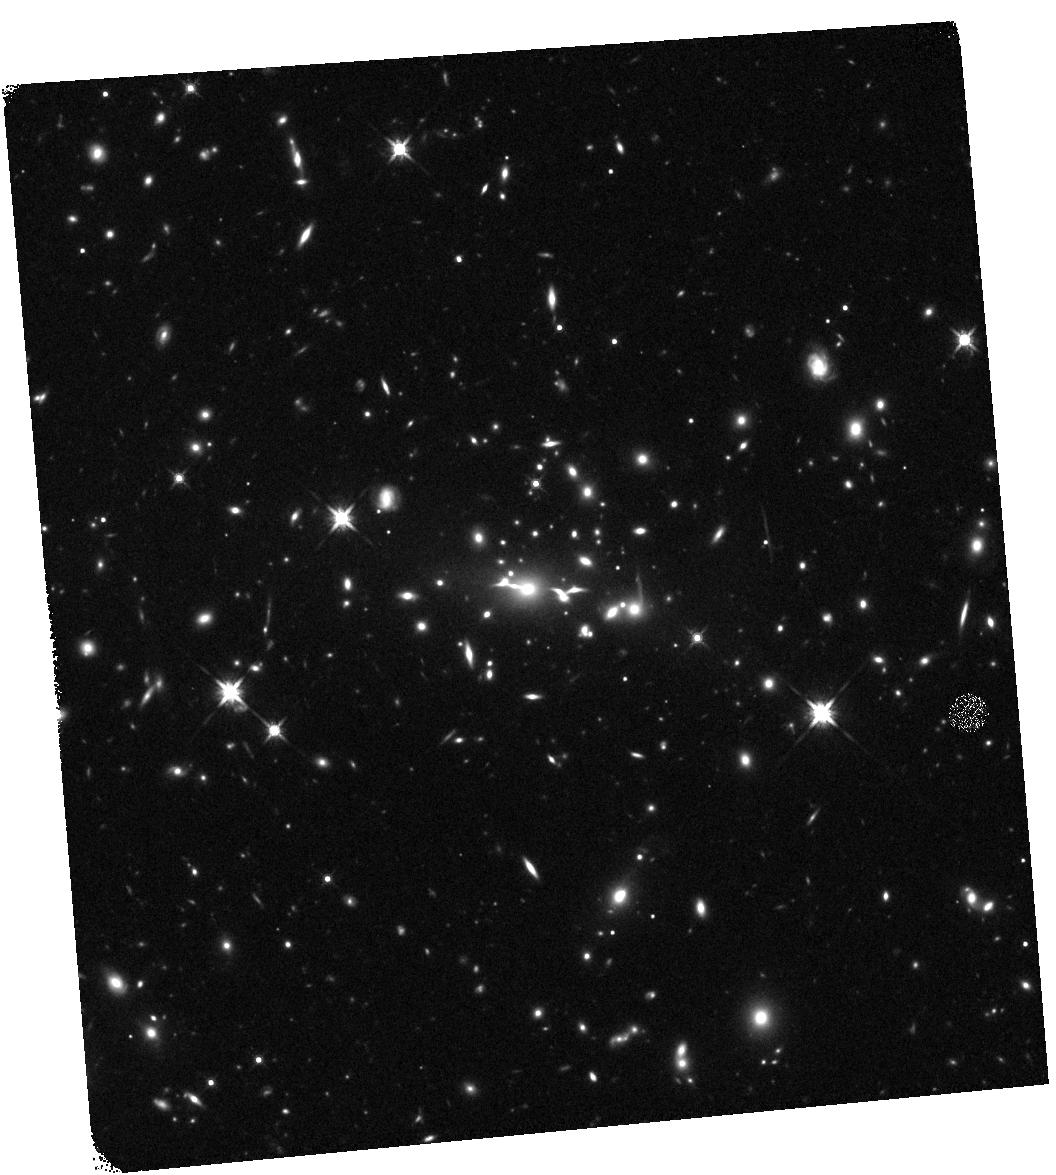
Target: MACS2129-0741
Instrument: WFC3/IR
Filter: F140W
Exposure: 17 min
Observation ID: hst_12100_a4_wfc3_ir_f140w_ibfca4

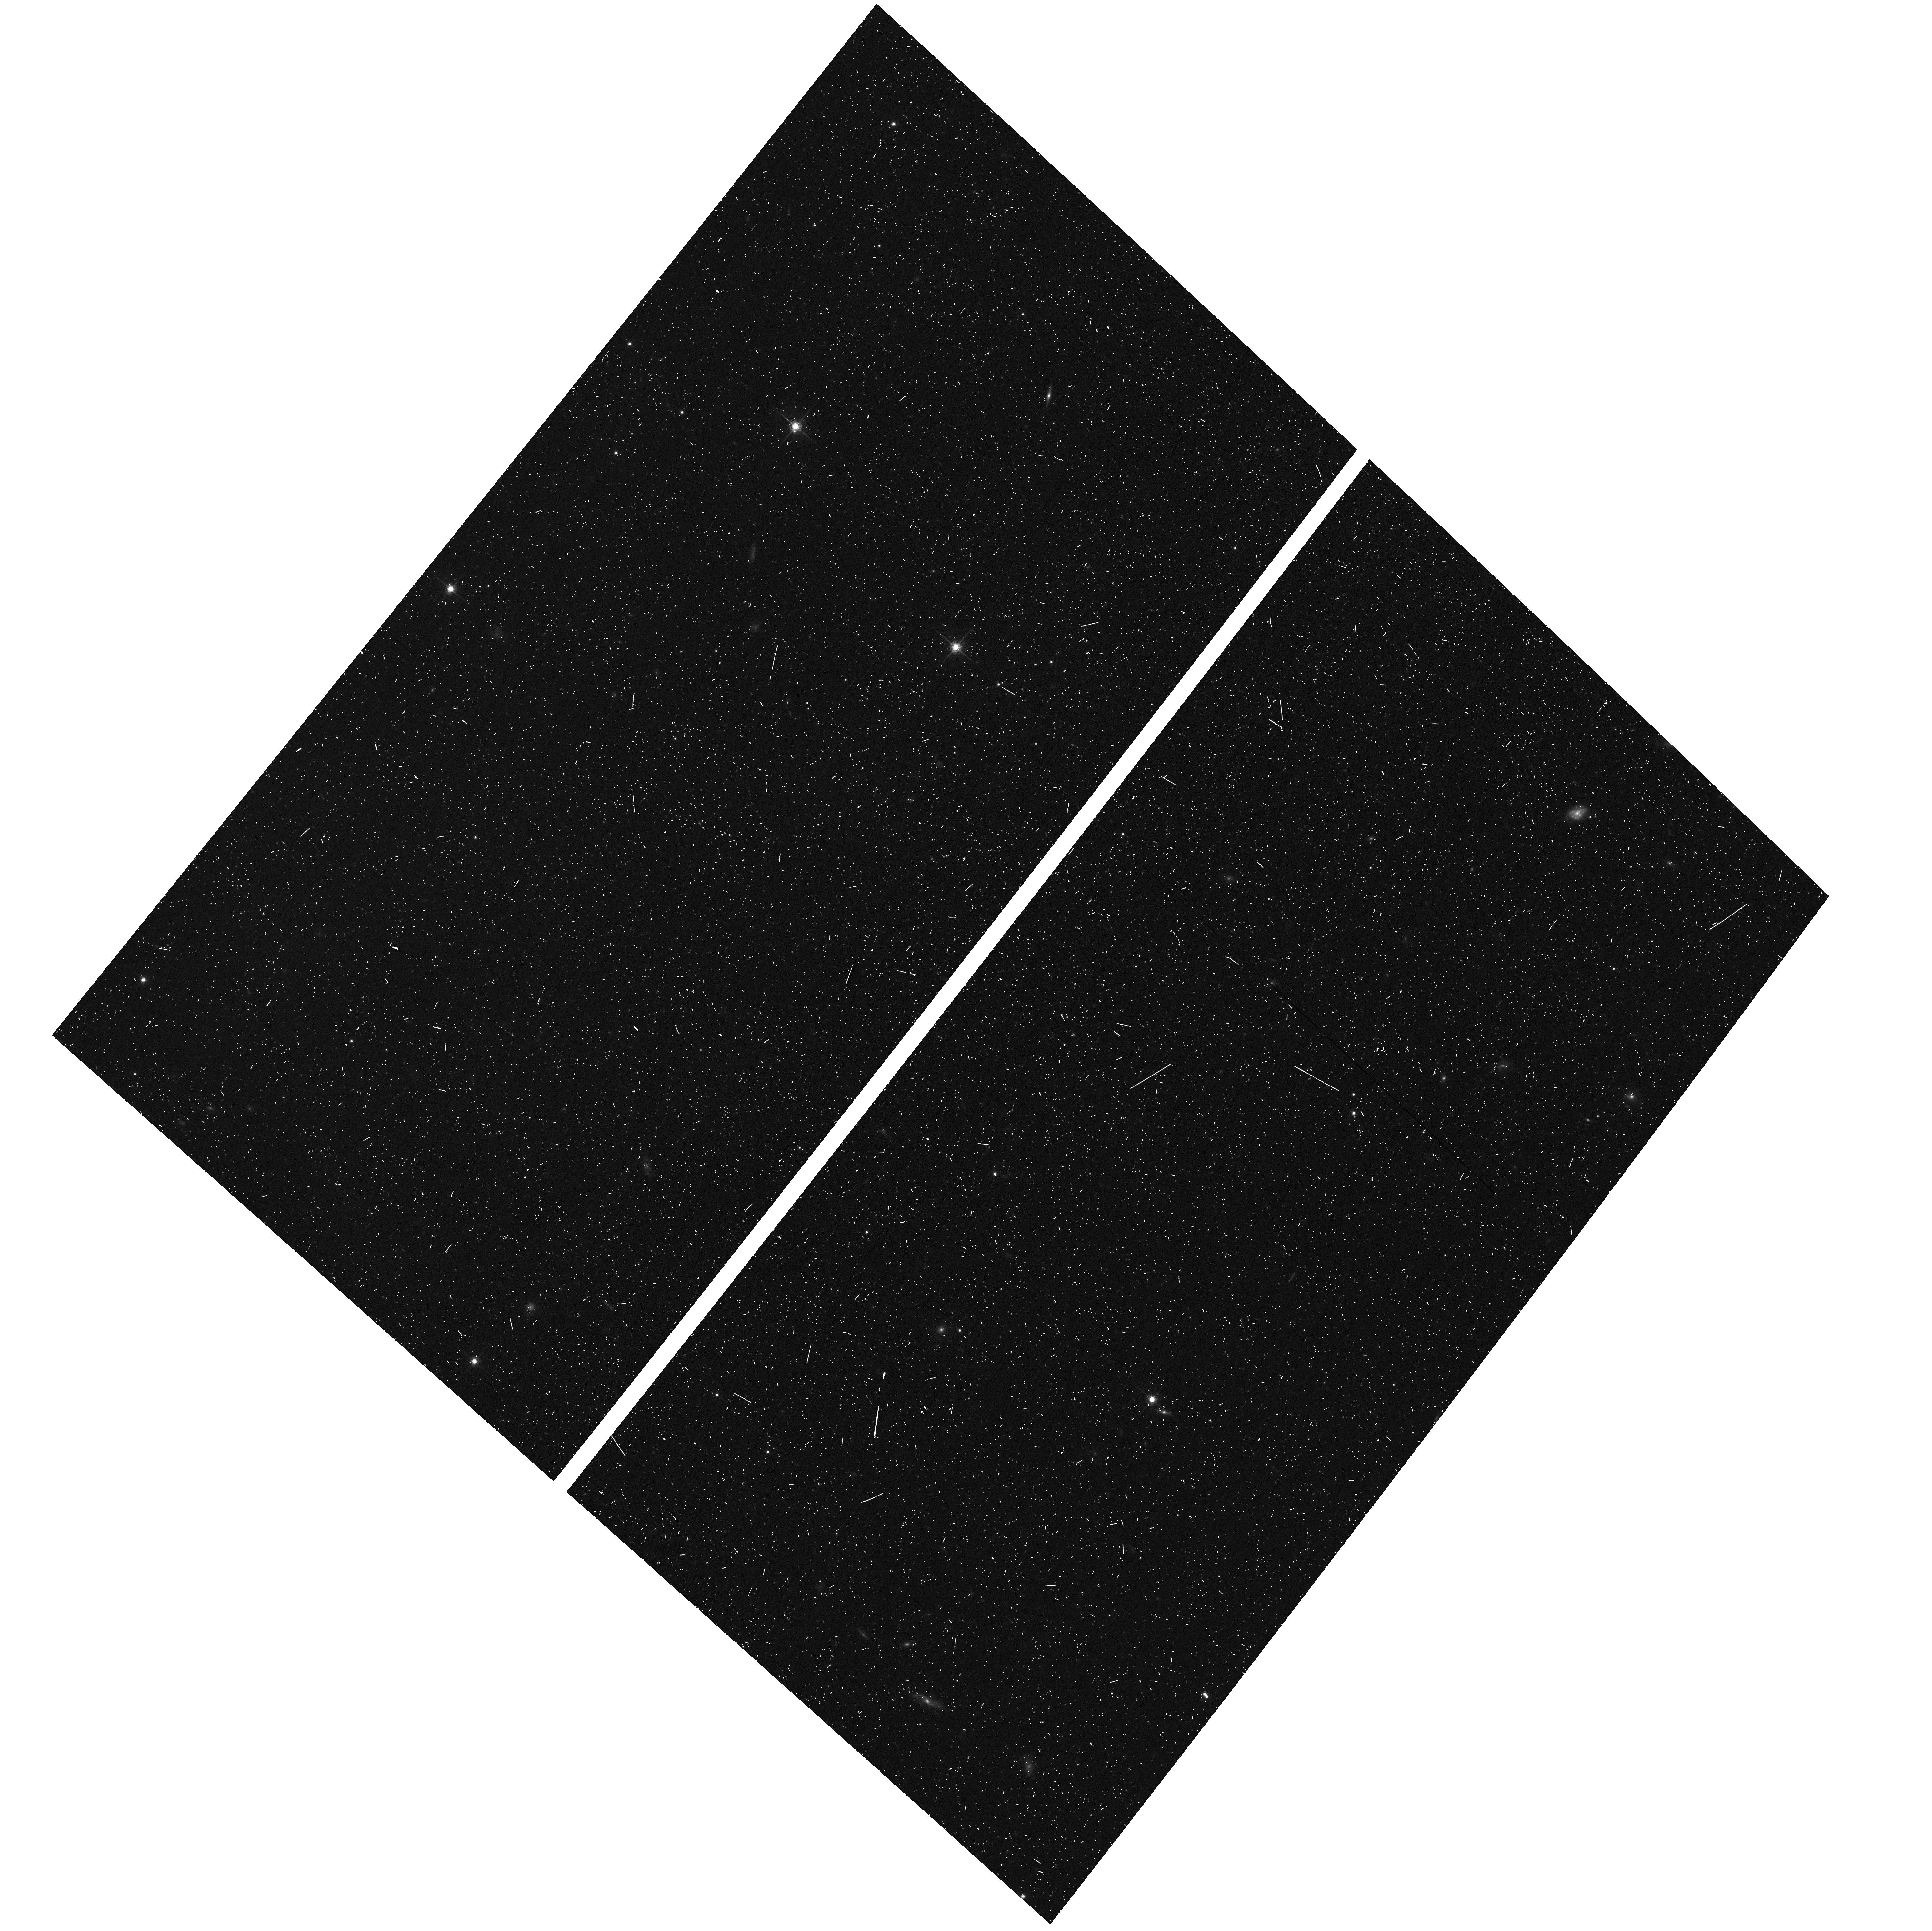
Target: MACS2129-0741-ACSPAR1
Instrument: ACS/WFC
Filter: F775W
Exposure: 7 min
Observation ID: hst_12100_a4_acs_wfc_f775w_jbfca4

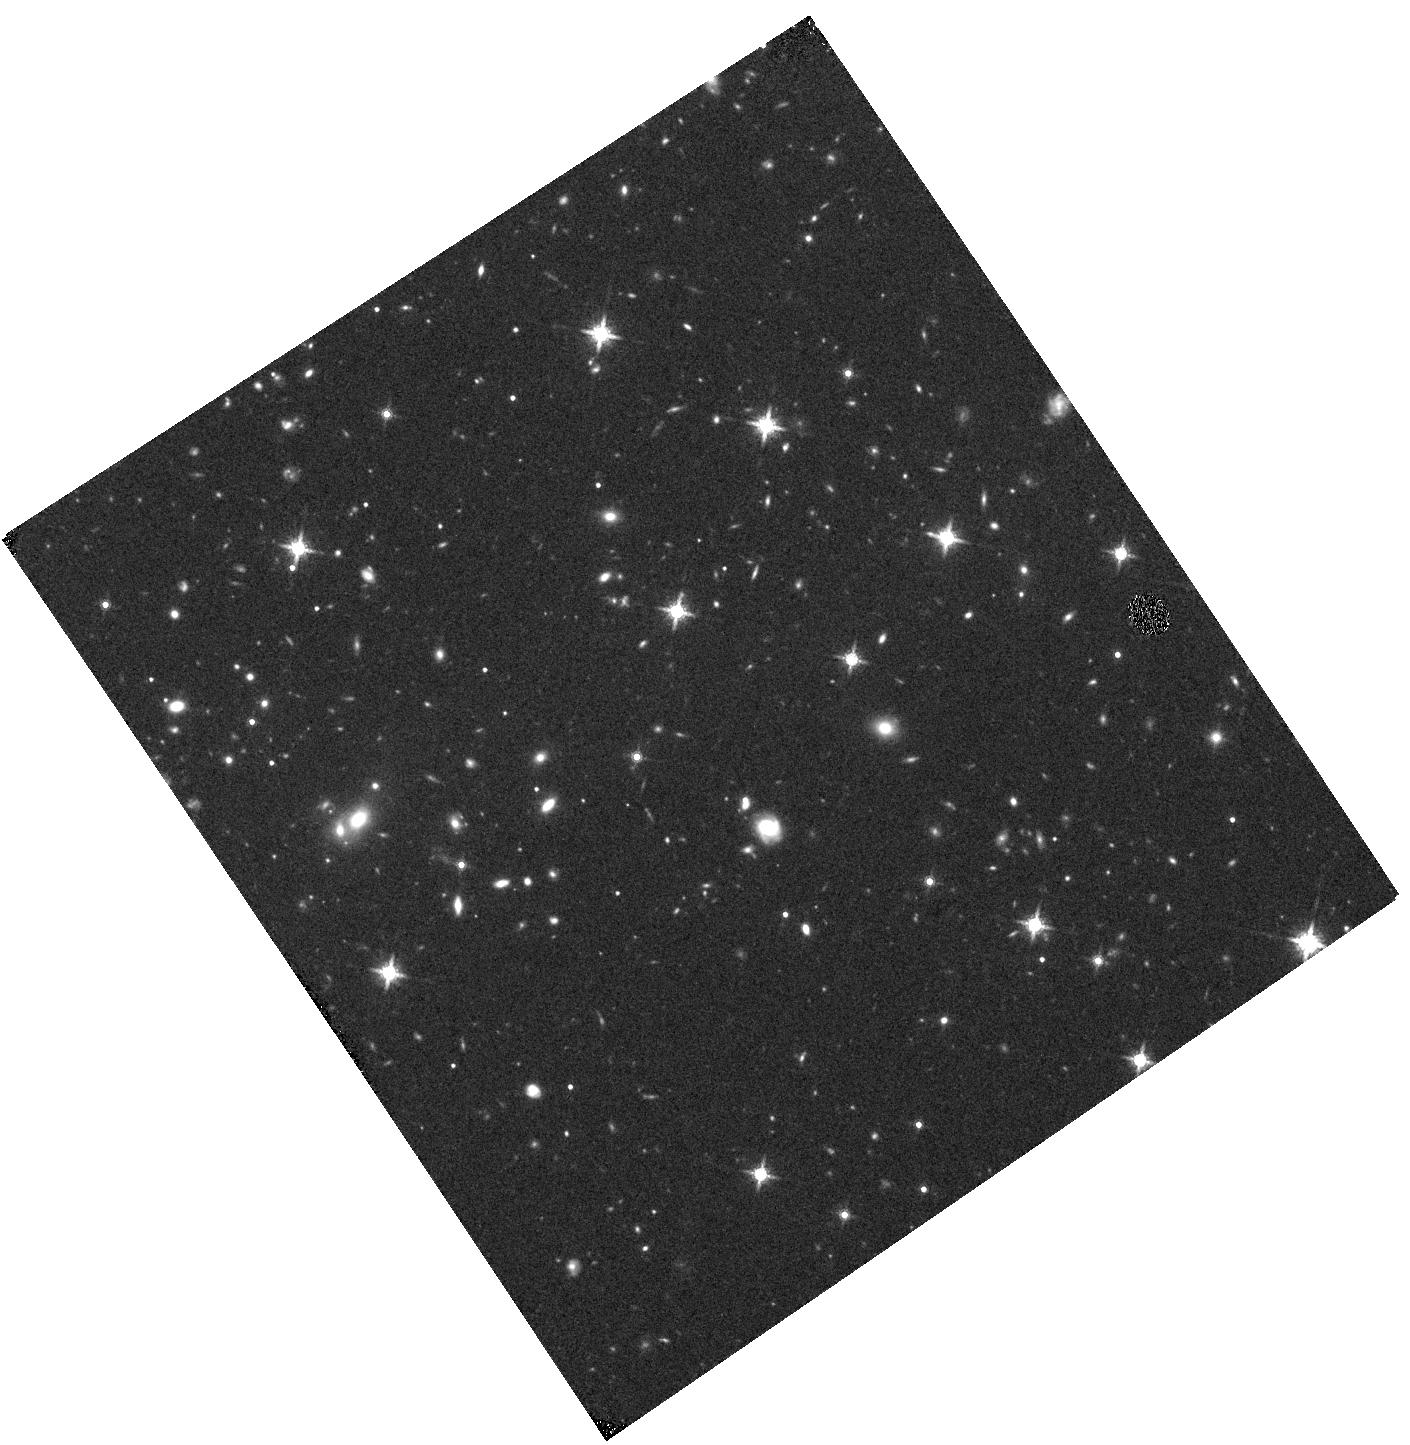
Target: MACS2129-0741-WFC3PAR2
Instrument: WFC3/IR
Filter: F160W
Exposure: 20 min
Observation ID: hst_12100_b7_wfc3_ir_f160w_ibfcb7

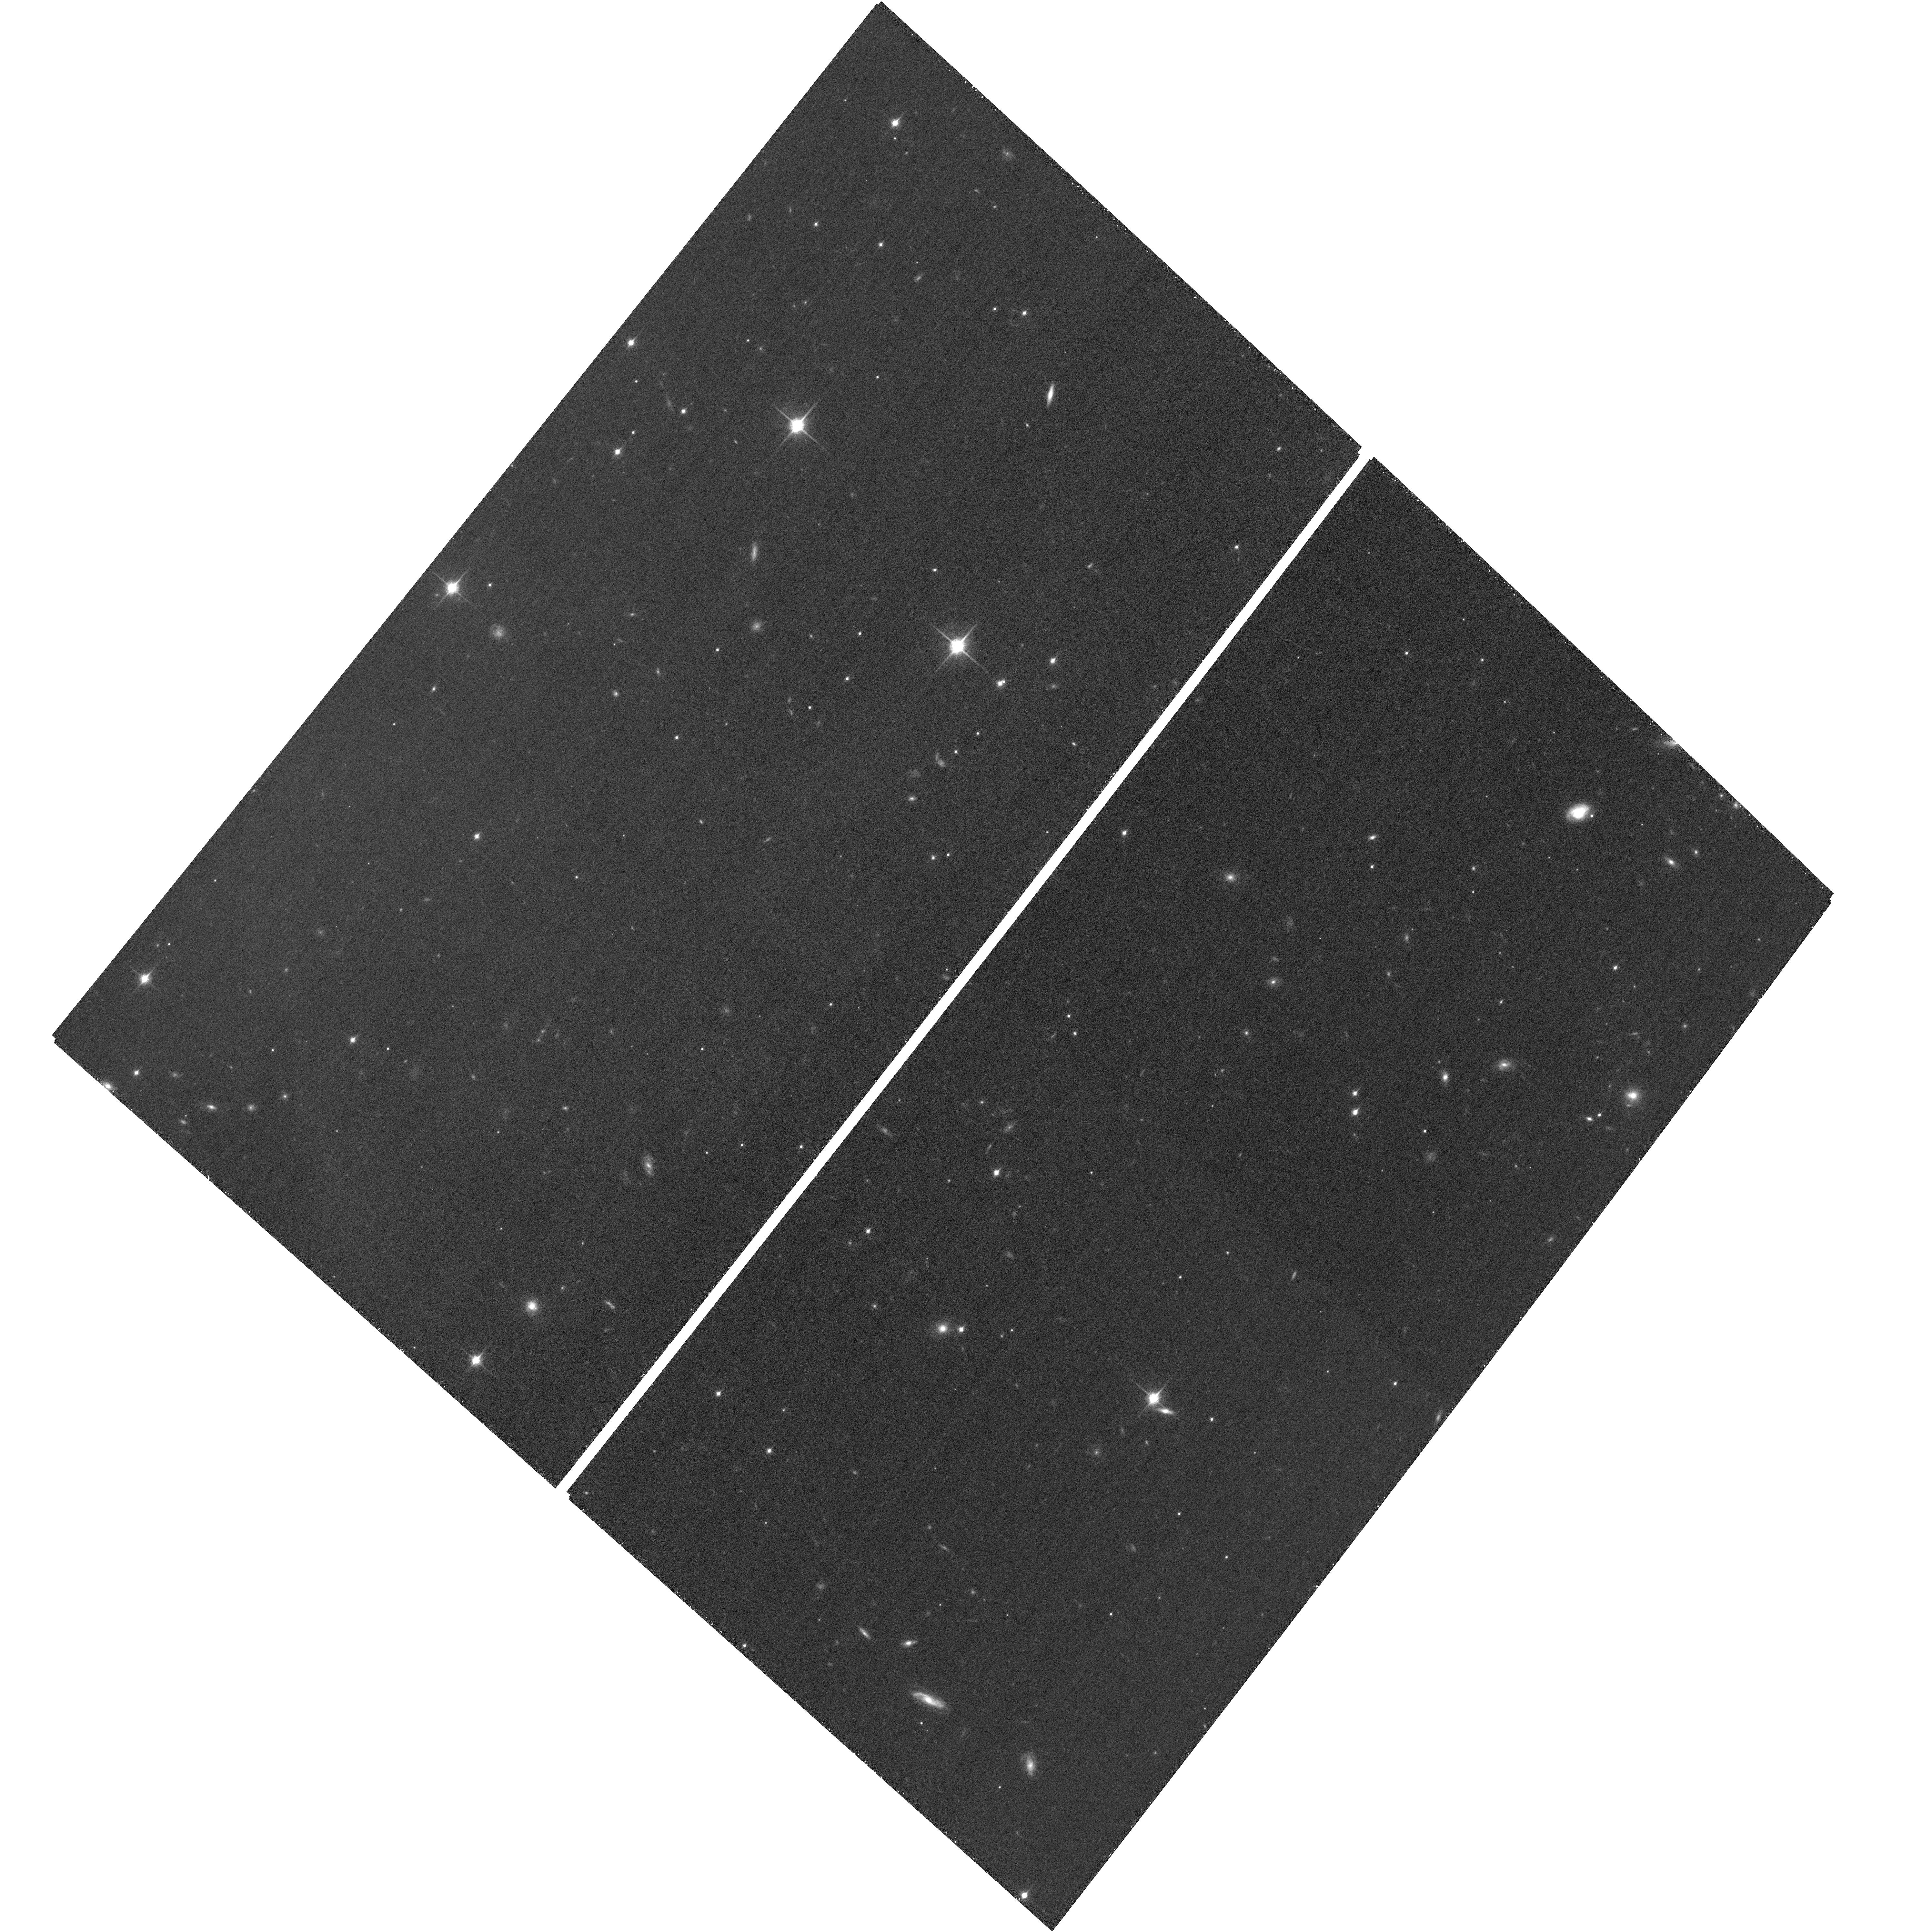
Target: MACS2129-0741-ACSPAR2
Instrument: ACS/WFC
Filter: F850LP
Exposure: 31 min
Observation ID: hst_12100_b8_acs_wfc_f850lp_jbfcb8

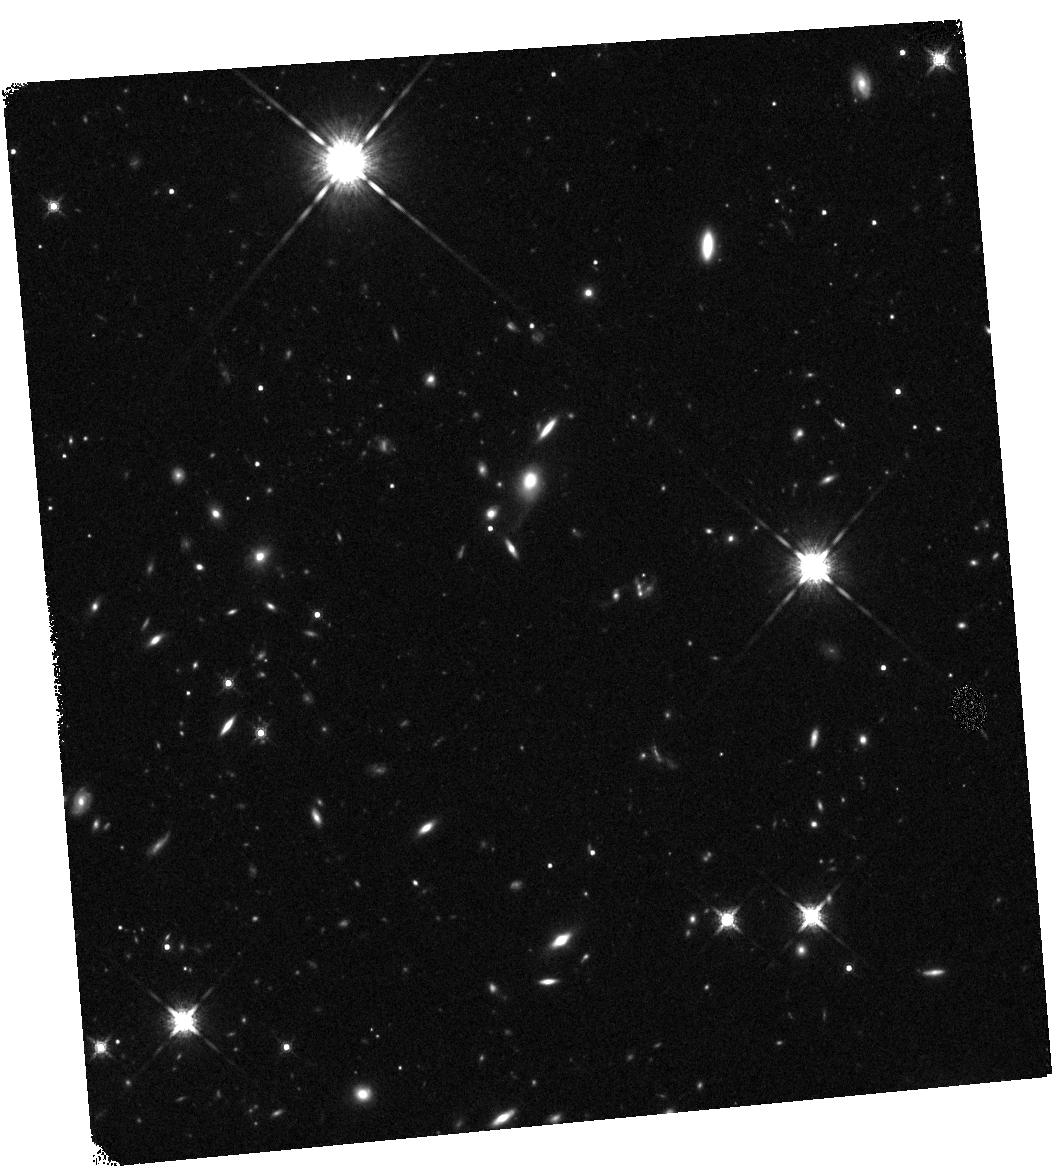
Target: MACS2129-0741-WFC3PAR1
Instrument: WFC3/IR
Filter: F160W
Exposure: 20 min
Observation ID: hst_12100_a3_wfc3_ir_f160w_ibfca3

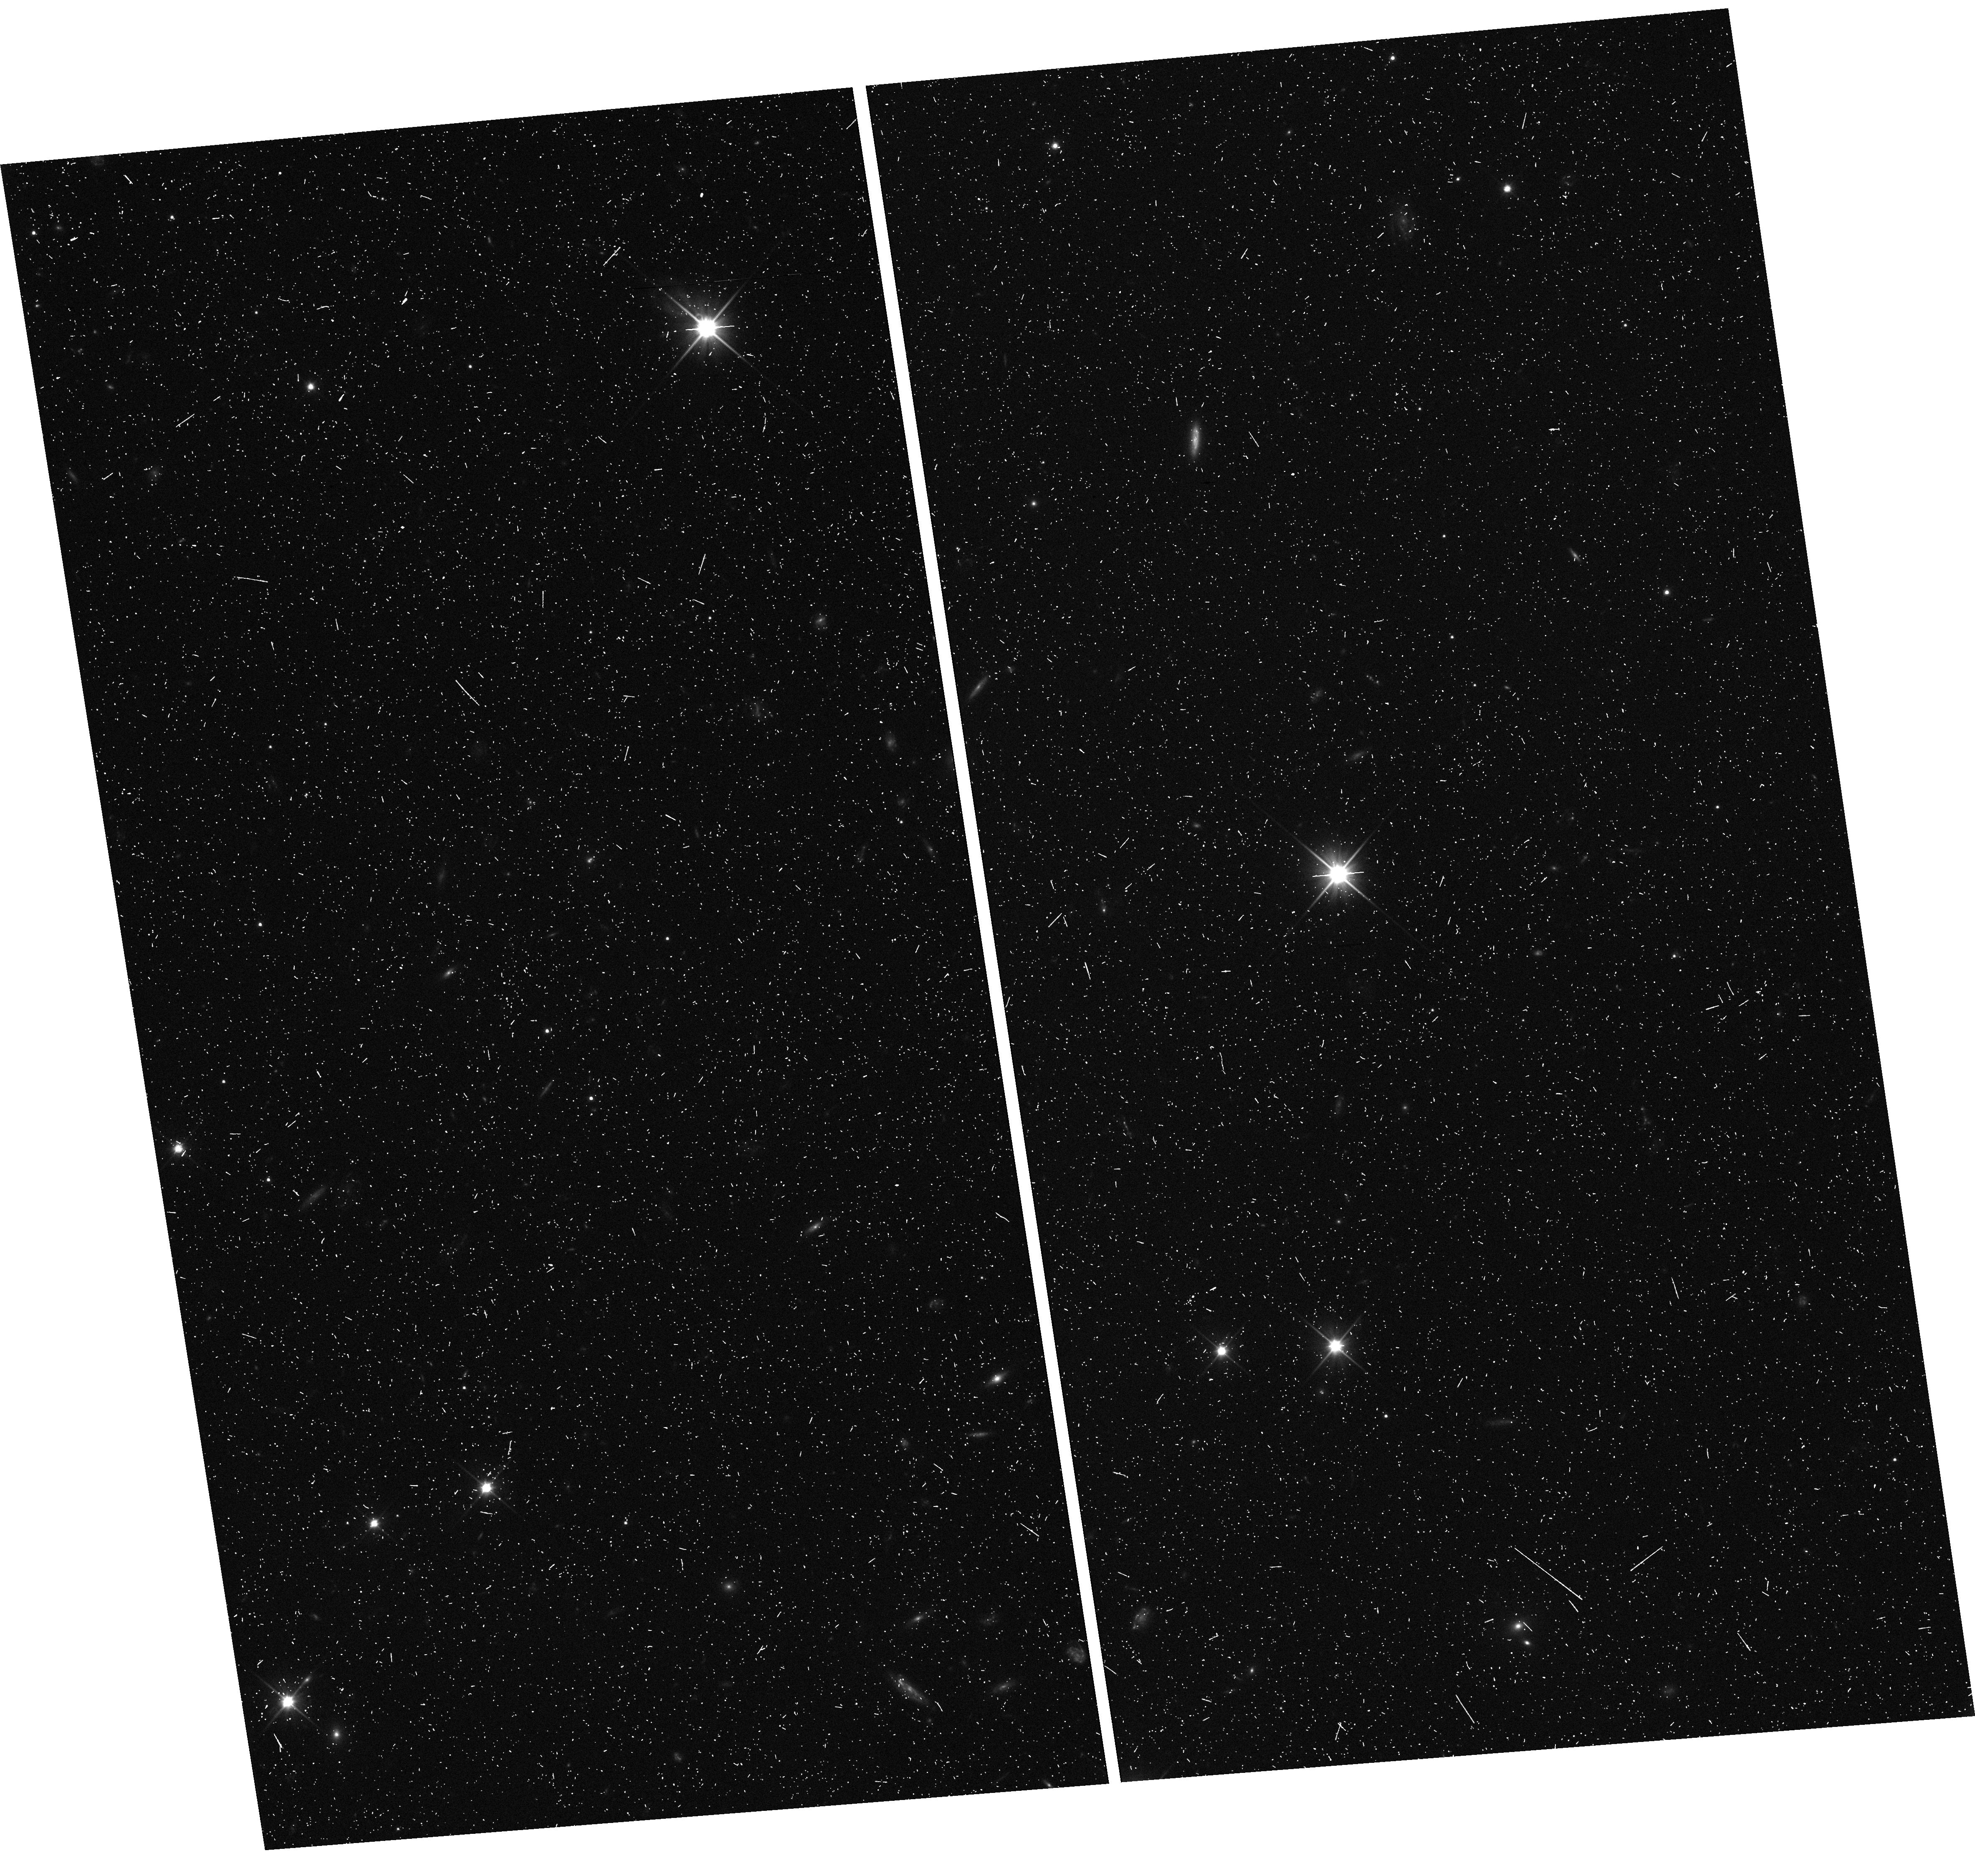
Target: MACS2129-0741-WFC3PAR1
Instrument: WFC3/UVIS
Filter: F350LP
Exposure: 11 min
Observation ID: hst_12100_a8_wfc3_uvis_f350lp_ibfca8

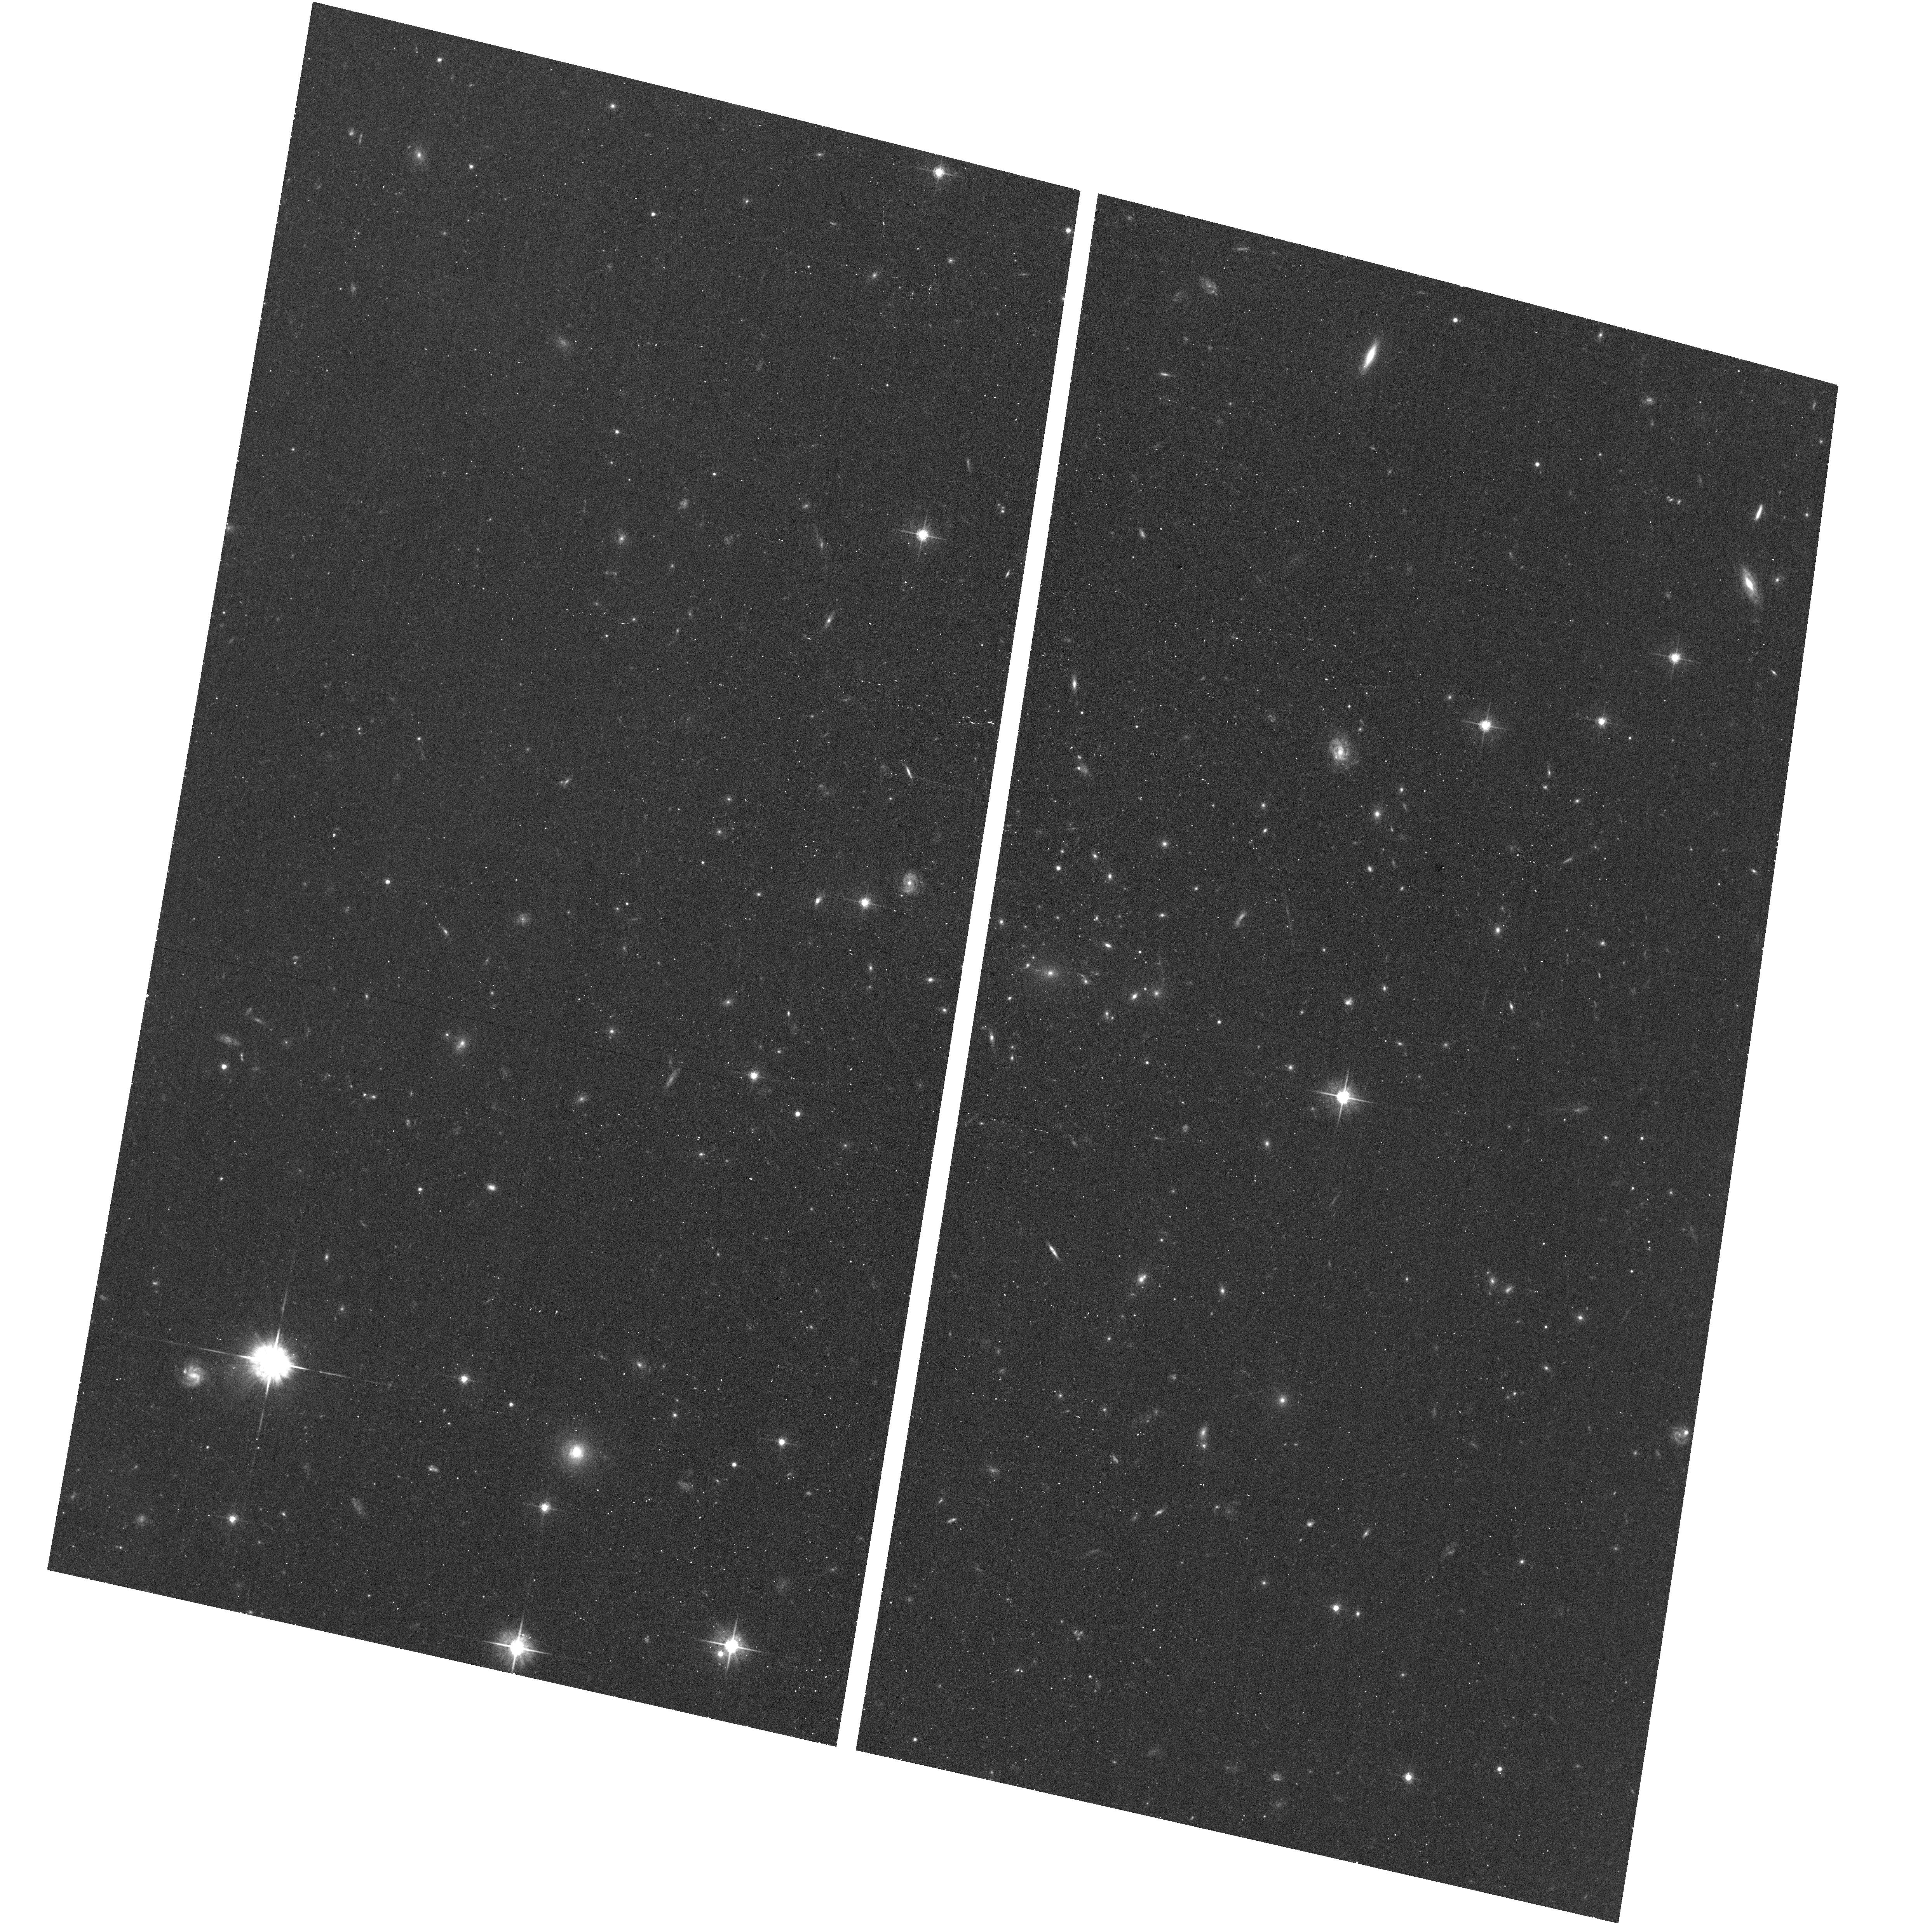
Target: MACS2129-0741
Instrument: ACS/WFC
Filter: F625W
Exposure: 16 min
Observation ID: hst_12100_b0_acs_wfc_f625w_jbfcb0

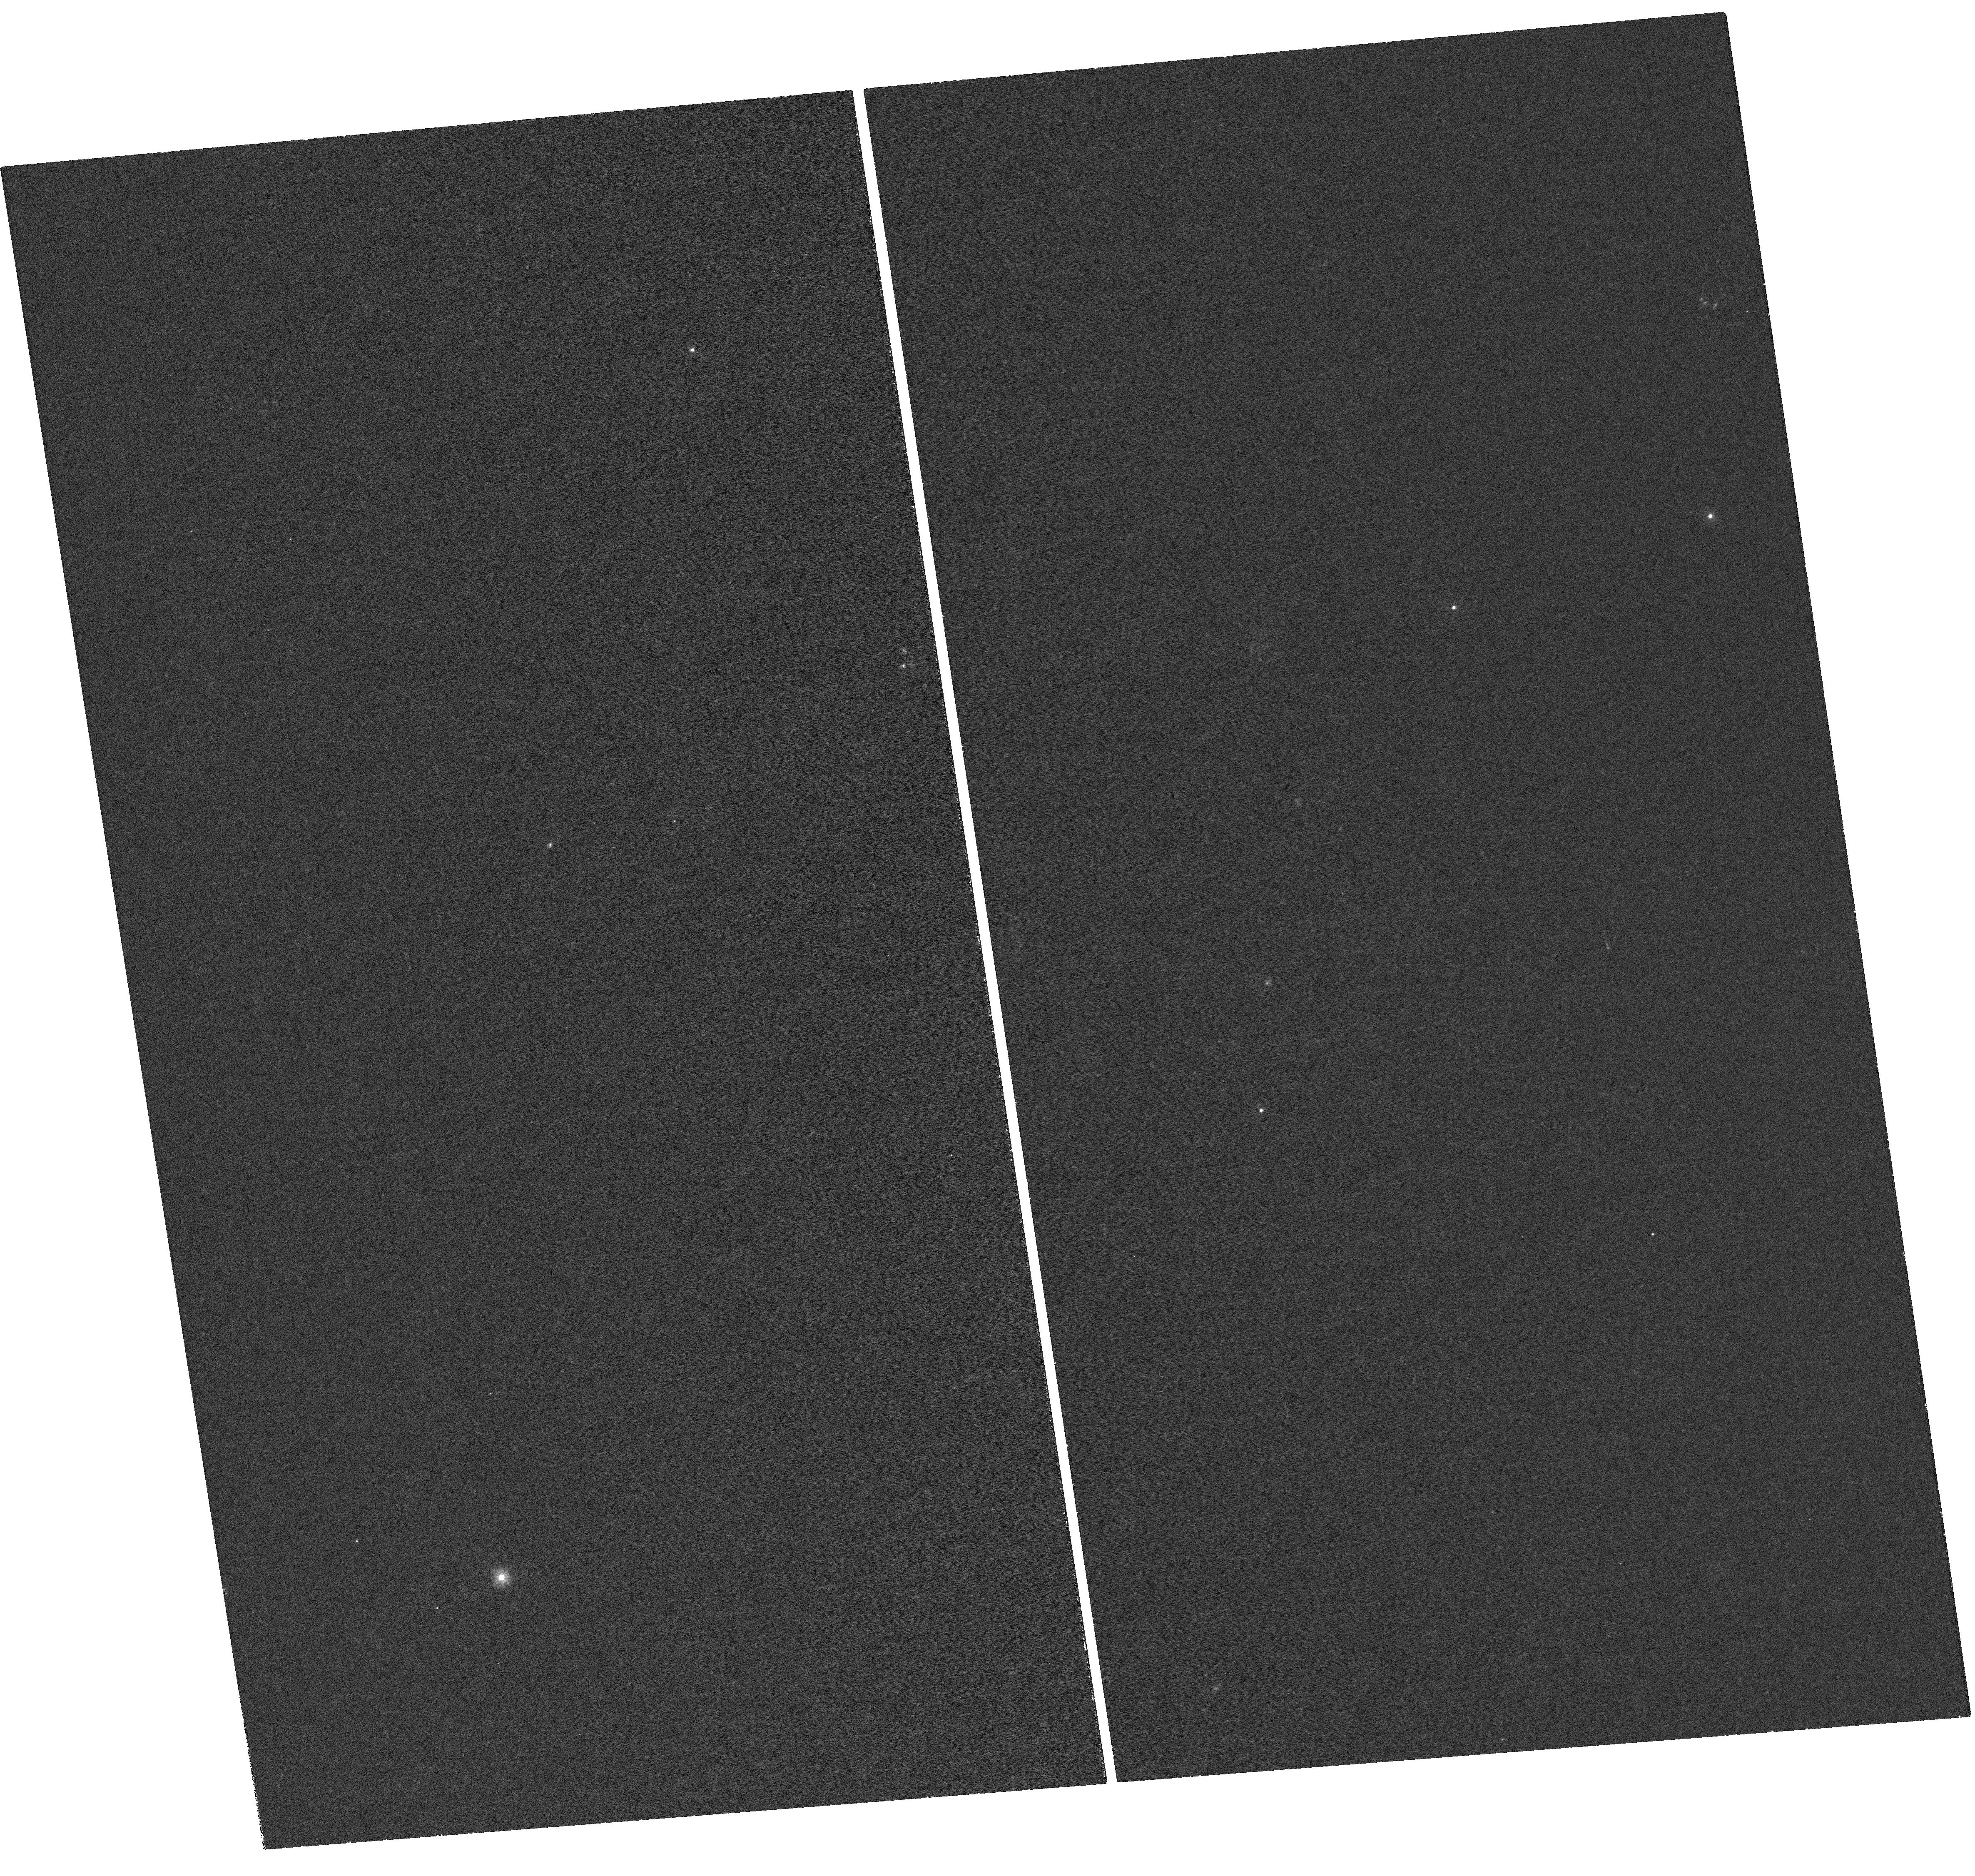
Target: MACS2129-0741
Instrument: WFC3/UVIS
Filter: F225W
Exposure: 58 min
Observation ID: hst_12100_a6_wfc3_uvis_f225w_ibfca6

Through a Lens, Darkly - New Constraints on the Fundamental Components of the Cosmos (PI: Postman, Marc)

As the most massive objects in the universe, galaxy clusters represent important signposts in our story of structure evolution, and are the ultimate telescopic lenses, placing gravitationally lensed galaxies from the earliest epochs in comfortable reach for careful study. We take full advantage of the refurbished ACS and WFC3 cameras to deliver deep 14-filter images of 25 carefully chosen clusters. These will enable us to address timely and substantive questions about dark matter, dark energy, and galaxy evolution well beyond z=7. These X-ray clusters are chosen to be free of lensing bias and to span a wide range of redshift and mass. By combining strong and weak lensing, we will obtain the definitive mass profile of relaxed clusters to confront the distinctive prediction of the standard LambdaCDM model. Detailed maps of internal structure will be enabled by ~1, 000 new multiply-imaged lensed sources to AB=26, all with precise (2% x (1+z)) photometric redshift measurements, thanks to WFC3's UV and IR coverage. A supernovae search in parallel (with low magnification uncertainties) will extend the Hubble diagram of SN1a to z>1.5, testing the constancy of dark energy with time and probing progenitor evolution. Our homogeneous panchromatic deep imaging of this cluster sample will constitute a vast legacy archive for studies of the formation and evolution of structure.